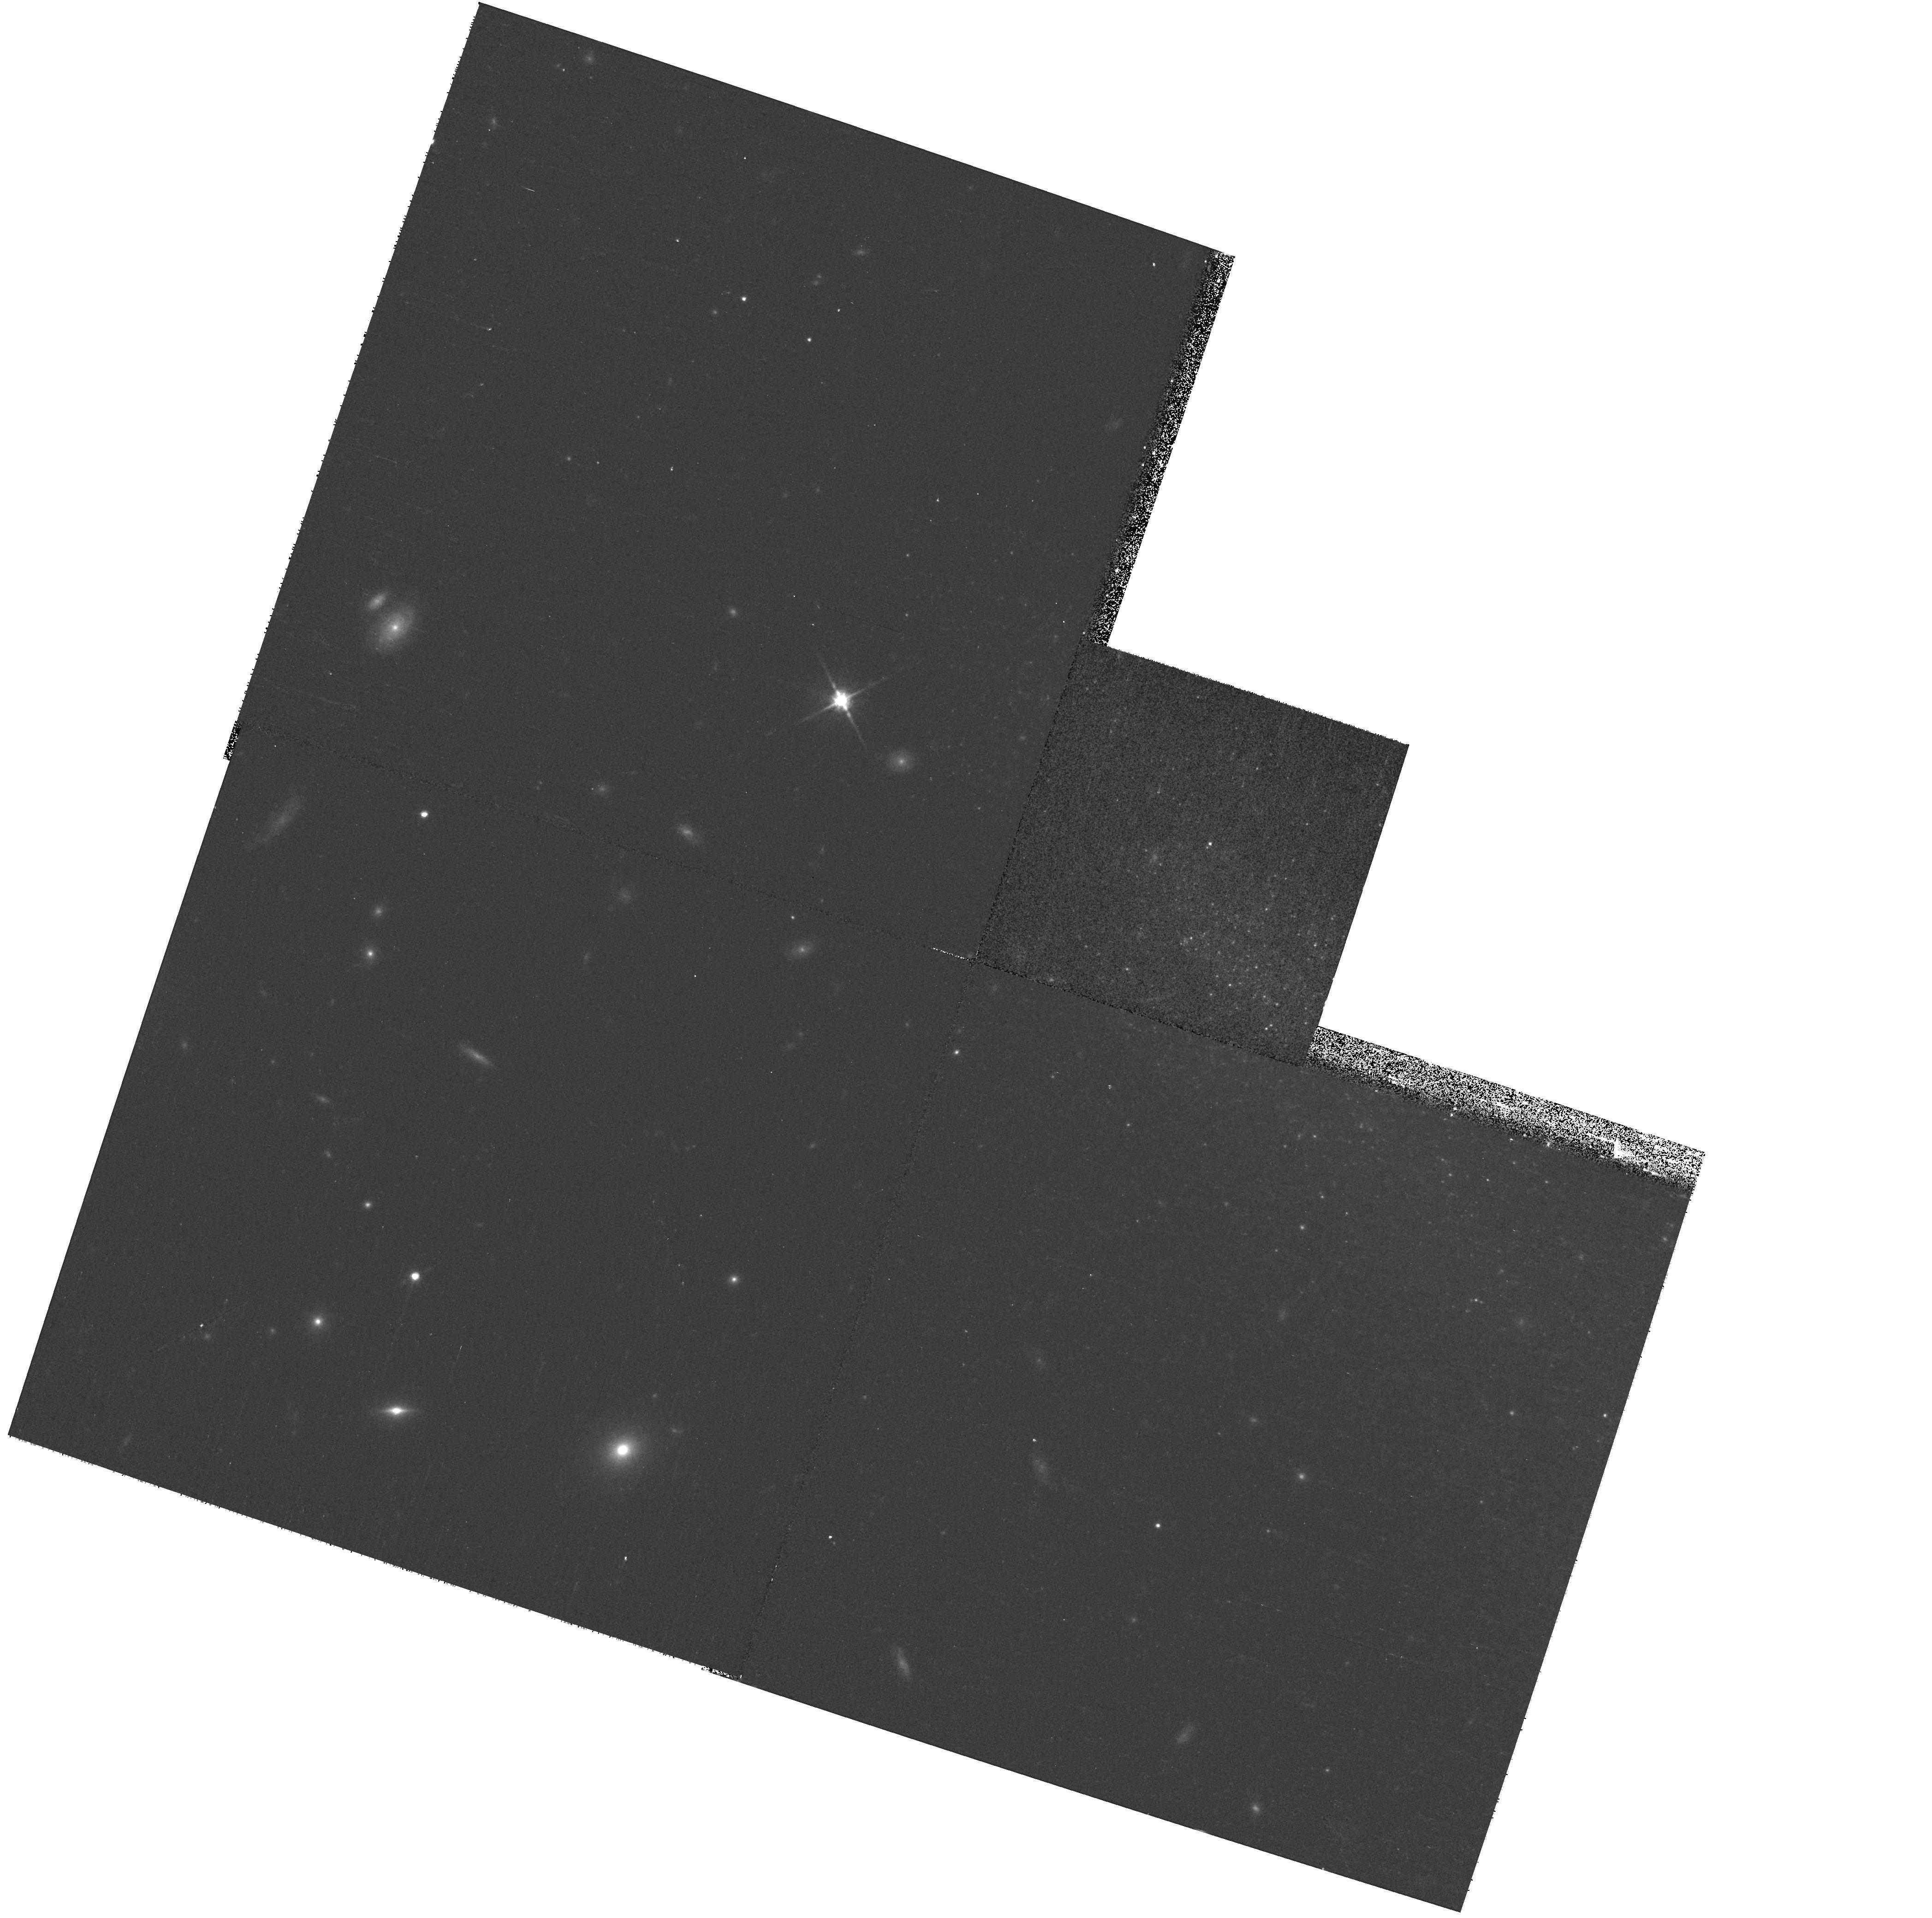
Target: SN2000CH
Instrument: WFPC2/PC
Filter: F814W
Exposure: 12 min
Observation ID: hst_10877_54_wfpc2_pc_f814w_u9nw54

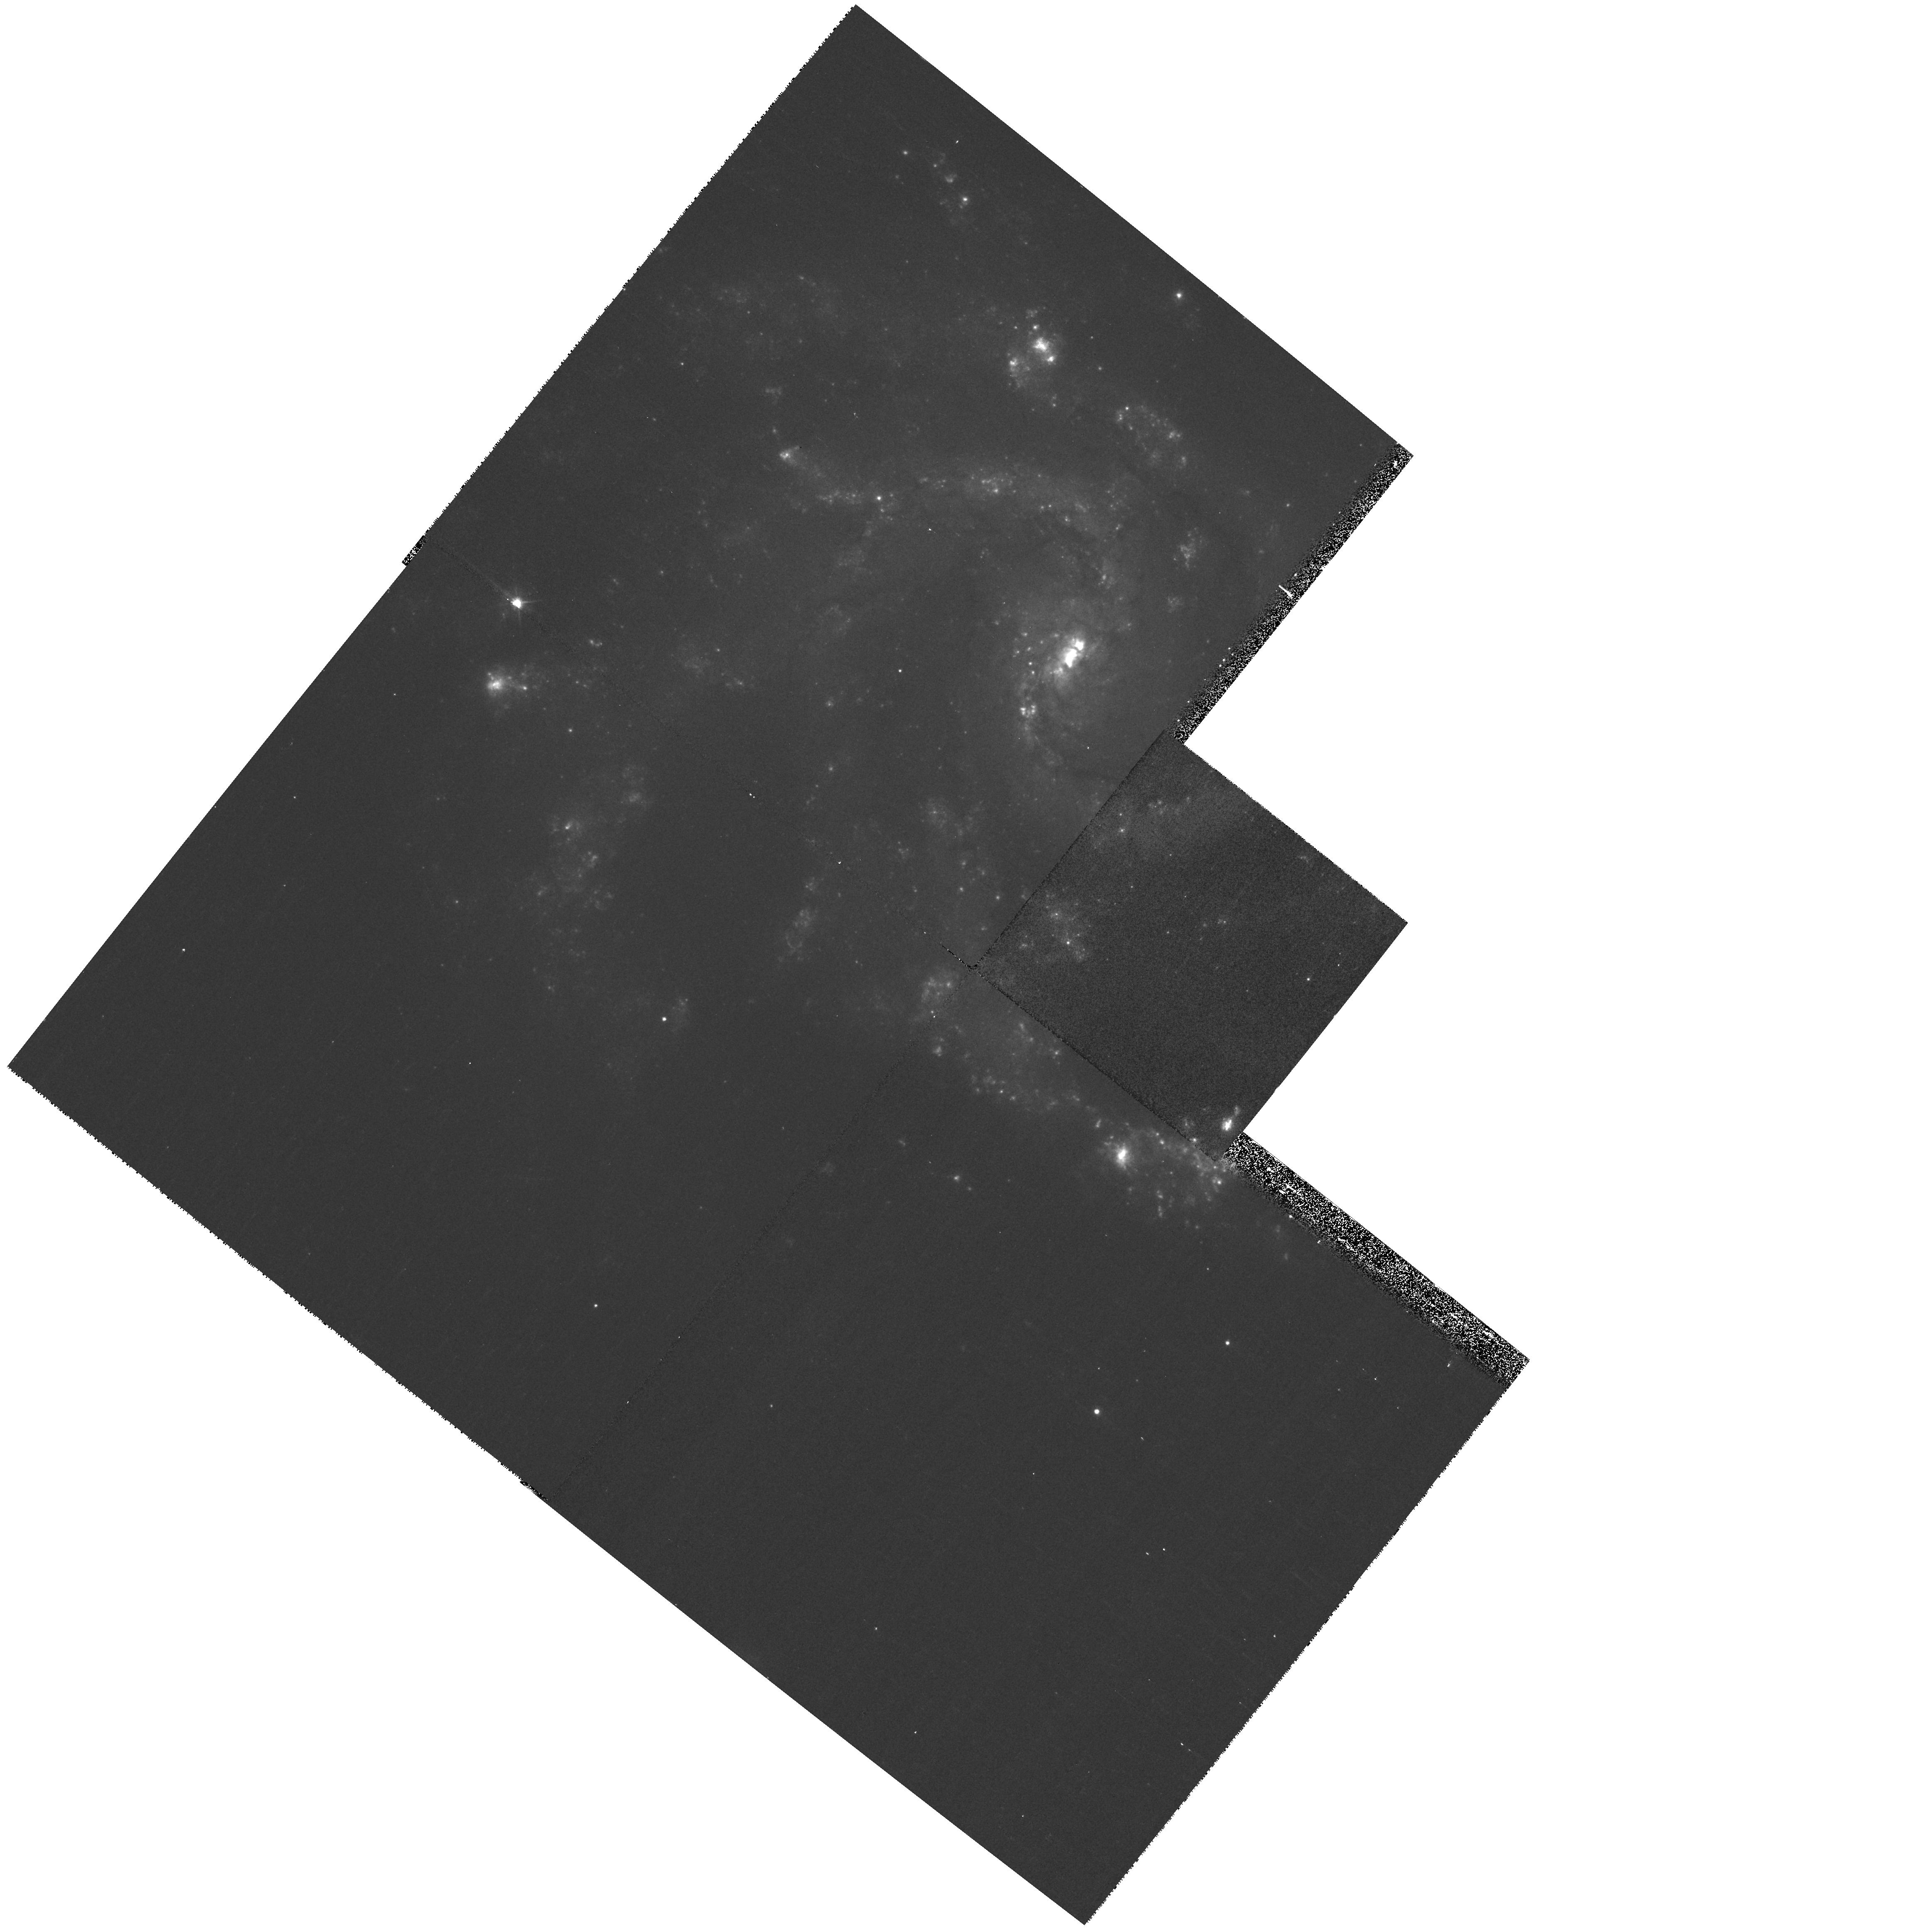
Target: SN2005P
Instrument: WFPC2/PC
Filter: F450W
Exposure: 13 min
Observation ID: hst_10877_23_wfpc2_pc_f450w_u9nw23

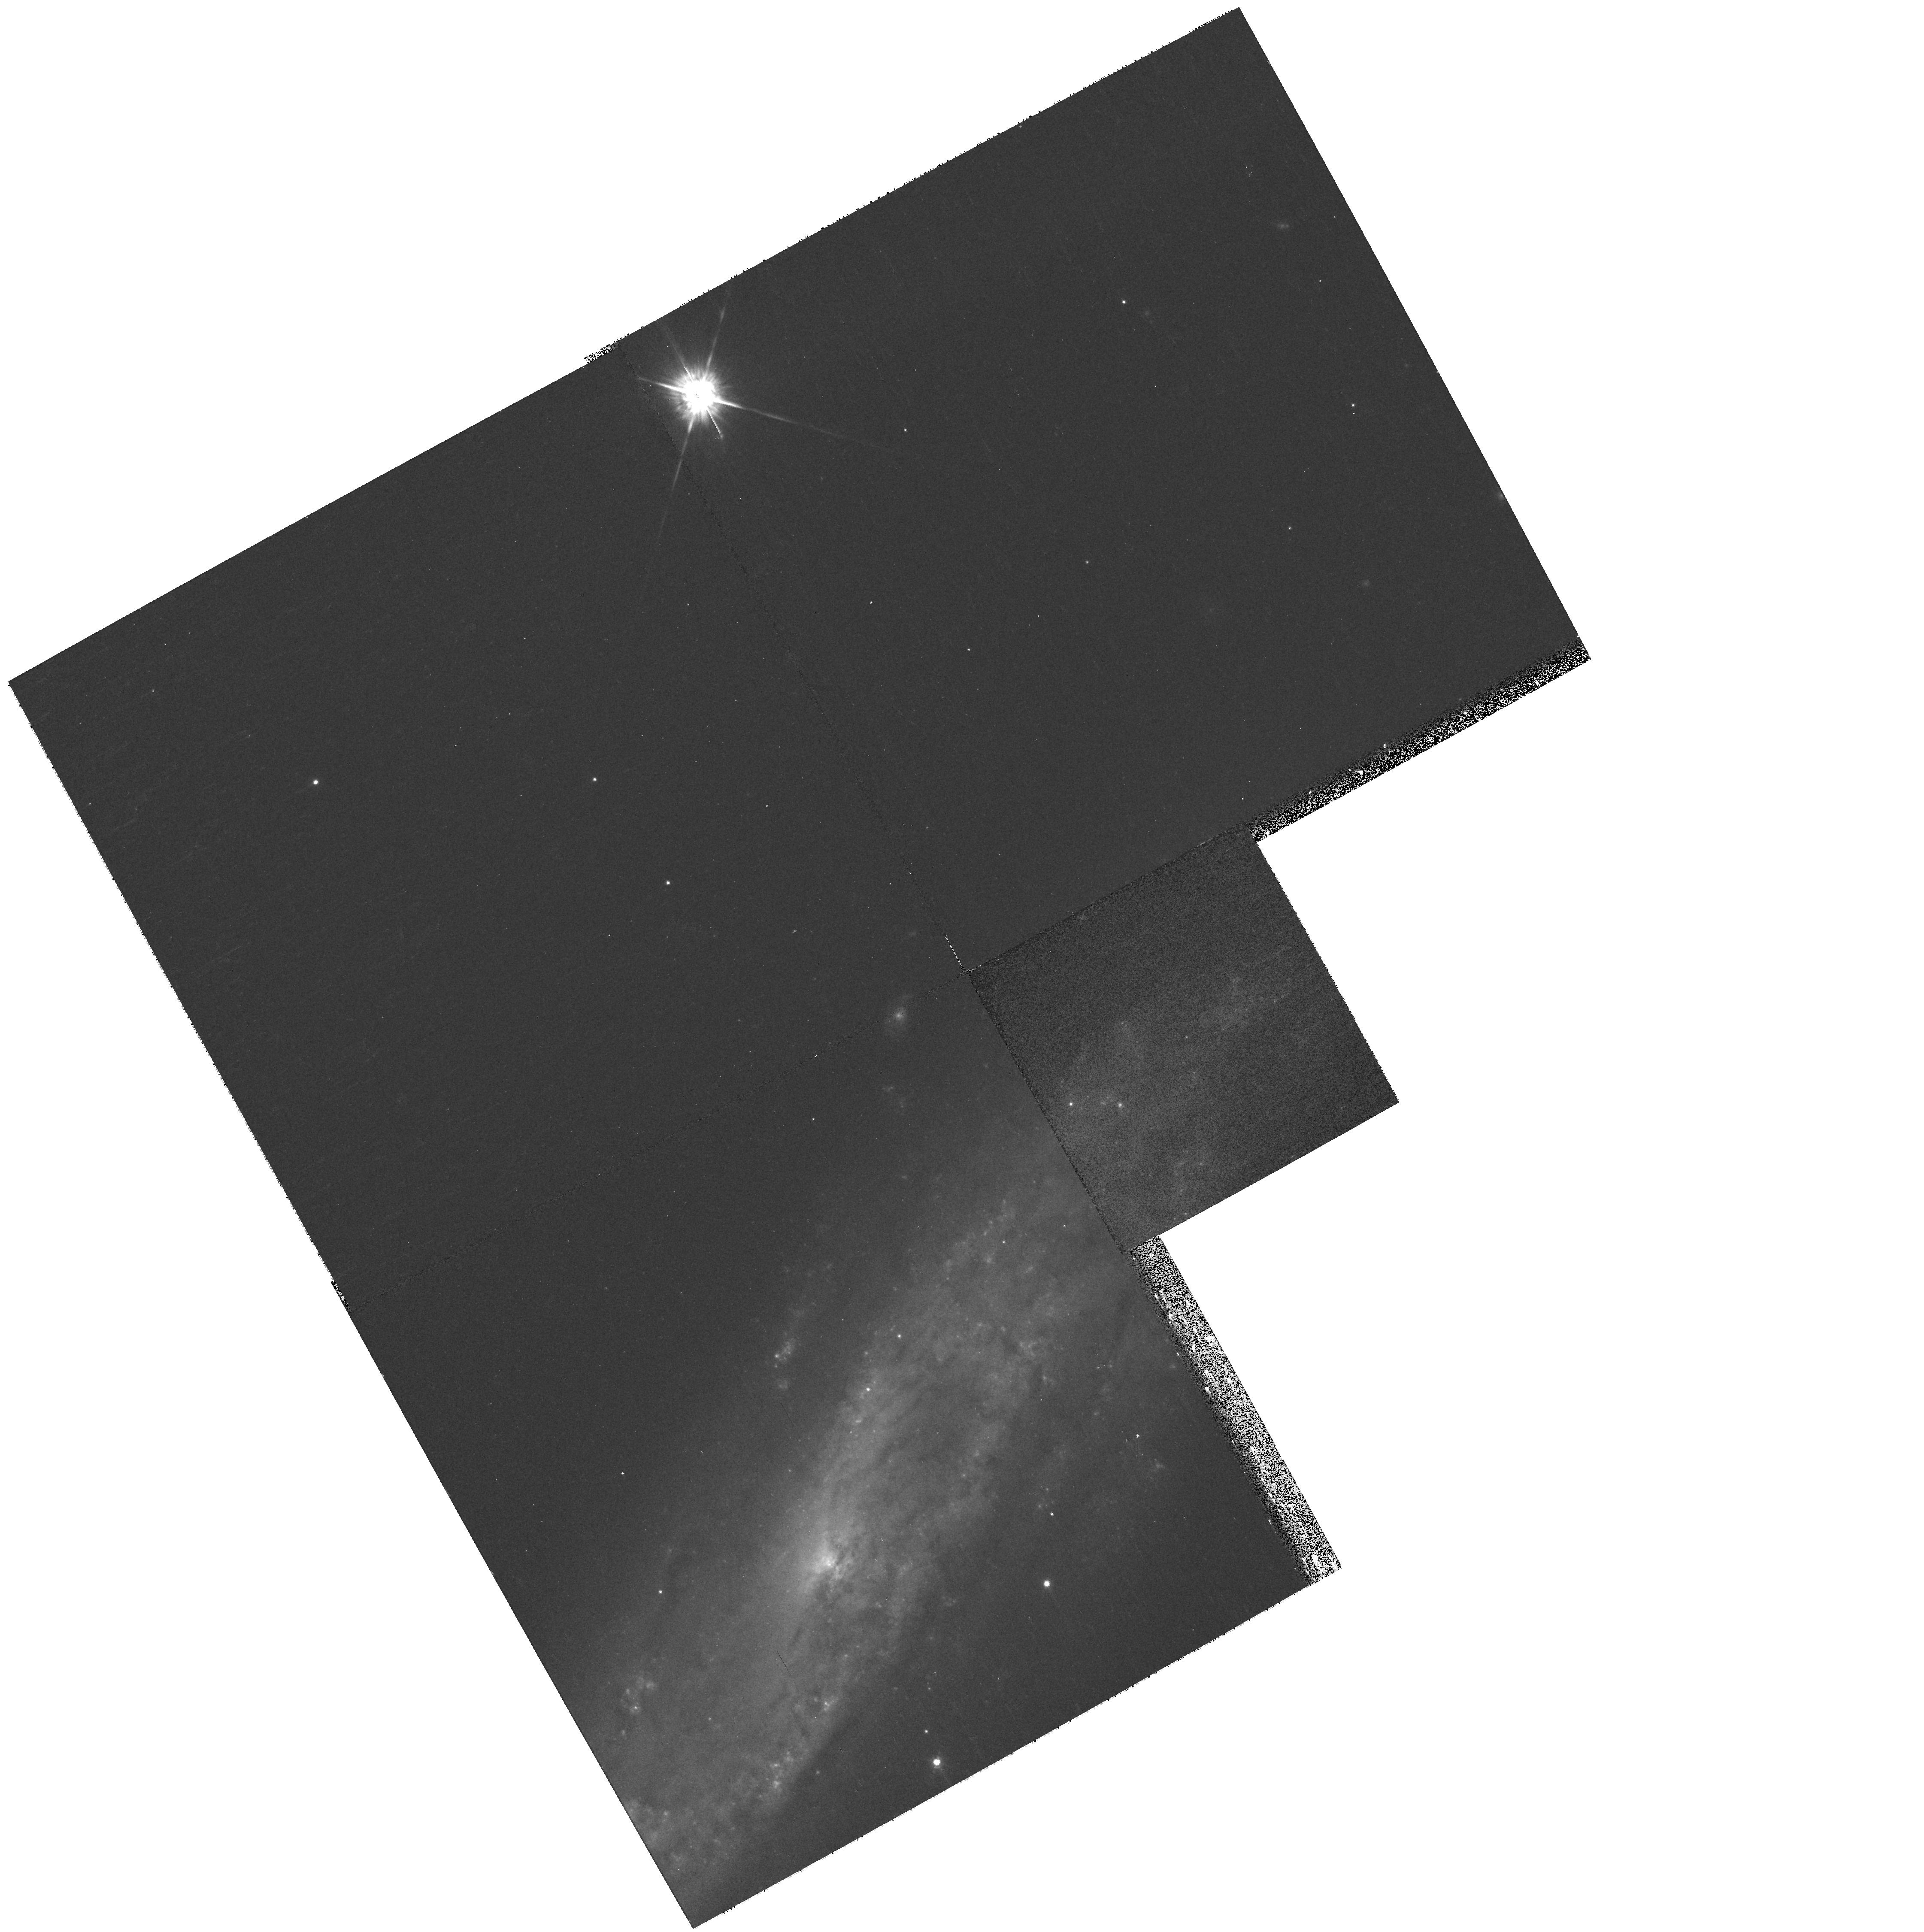
Target: SN2008D
Instrument: WFPC2/PC
Filter: F675W
Exposure: 6 min
Observation ID: hst_10877_41_wfpc2_pc_f675w_u9nw41

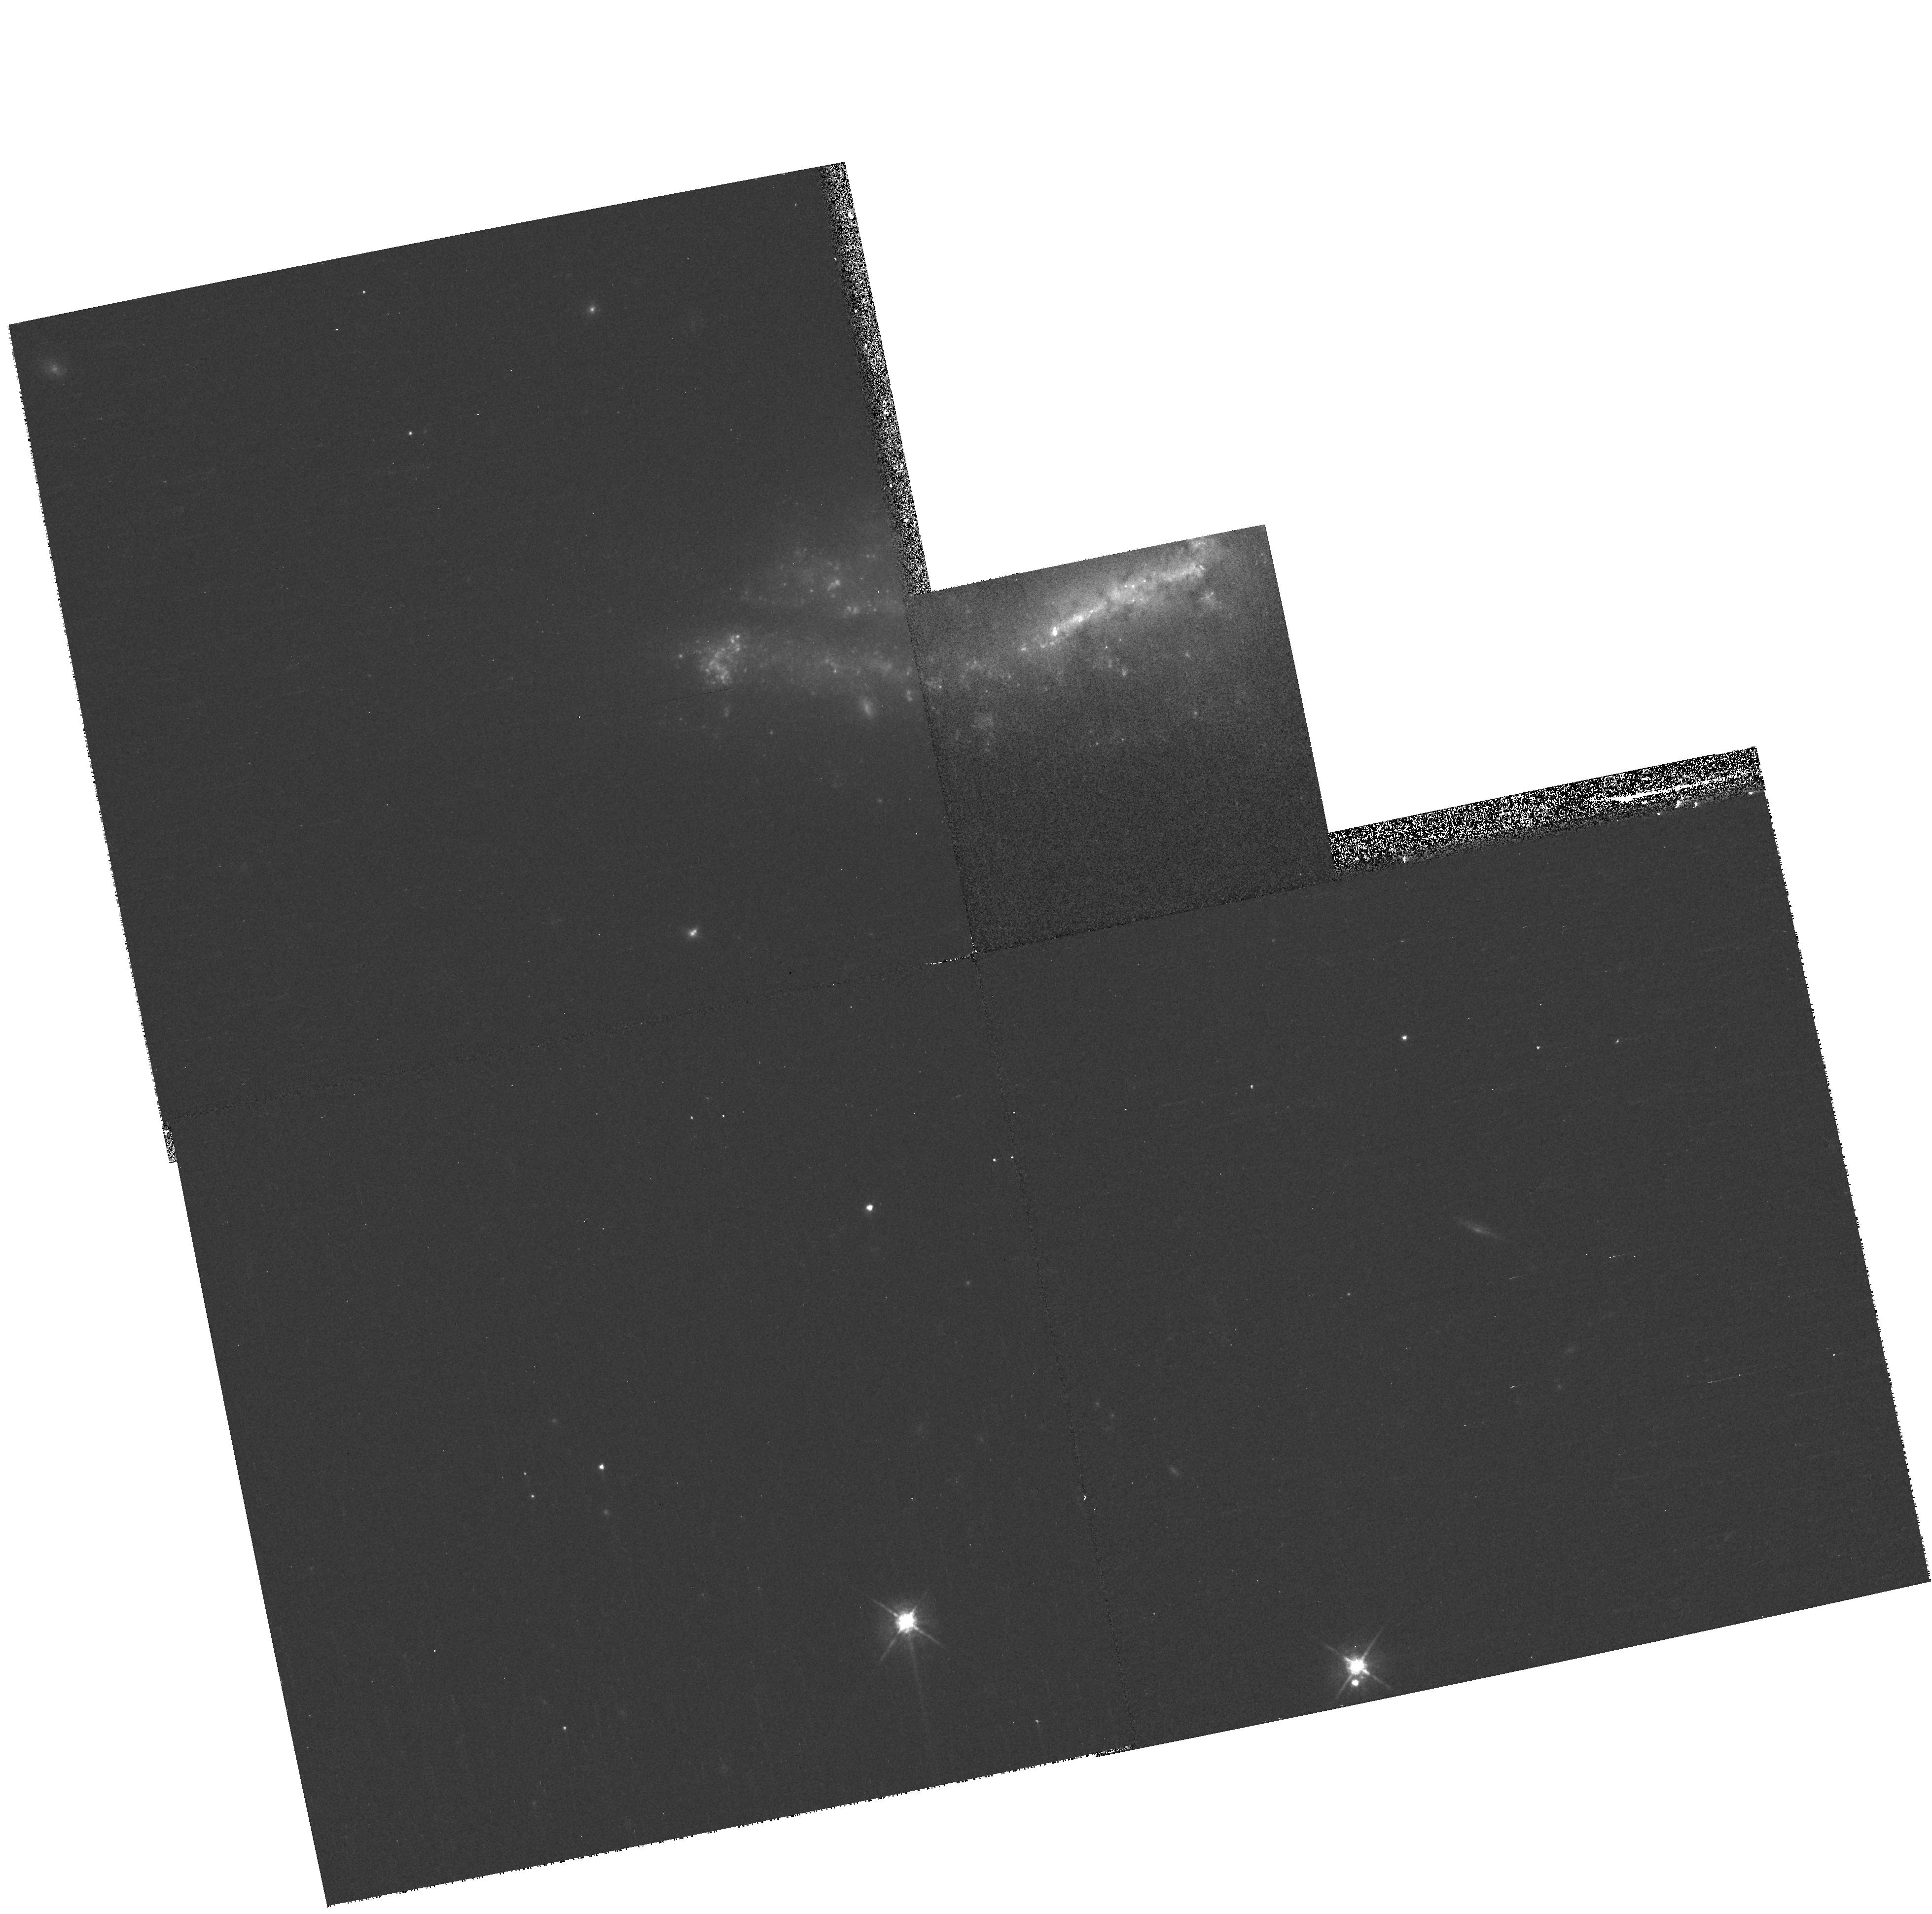
Target: SN2005DP
Instrument: WFPC2/PC
Filter: F675W
Exposure: 6 min
Observation ID: hst_10877_69_wfpc2_pc_f675w_u9nw69

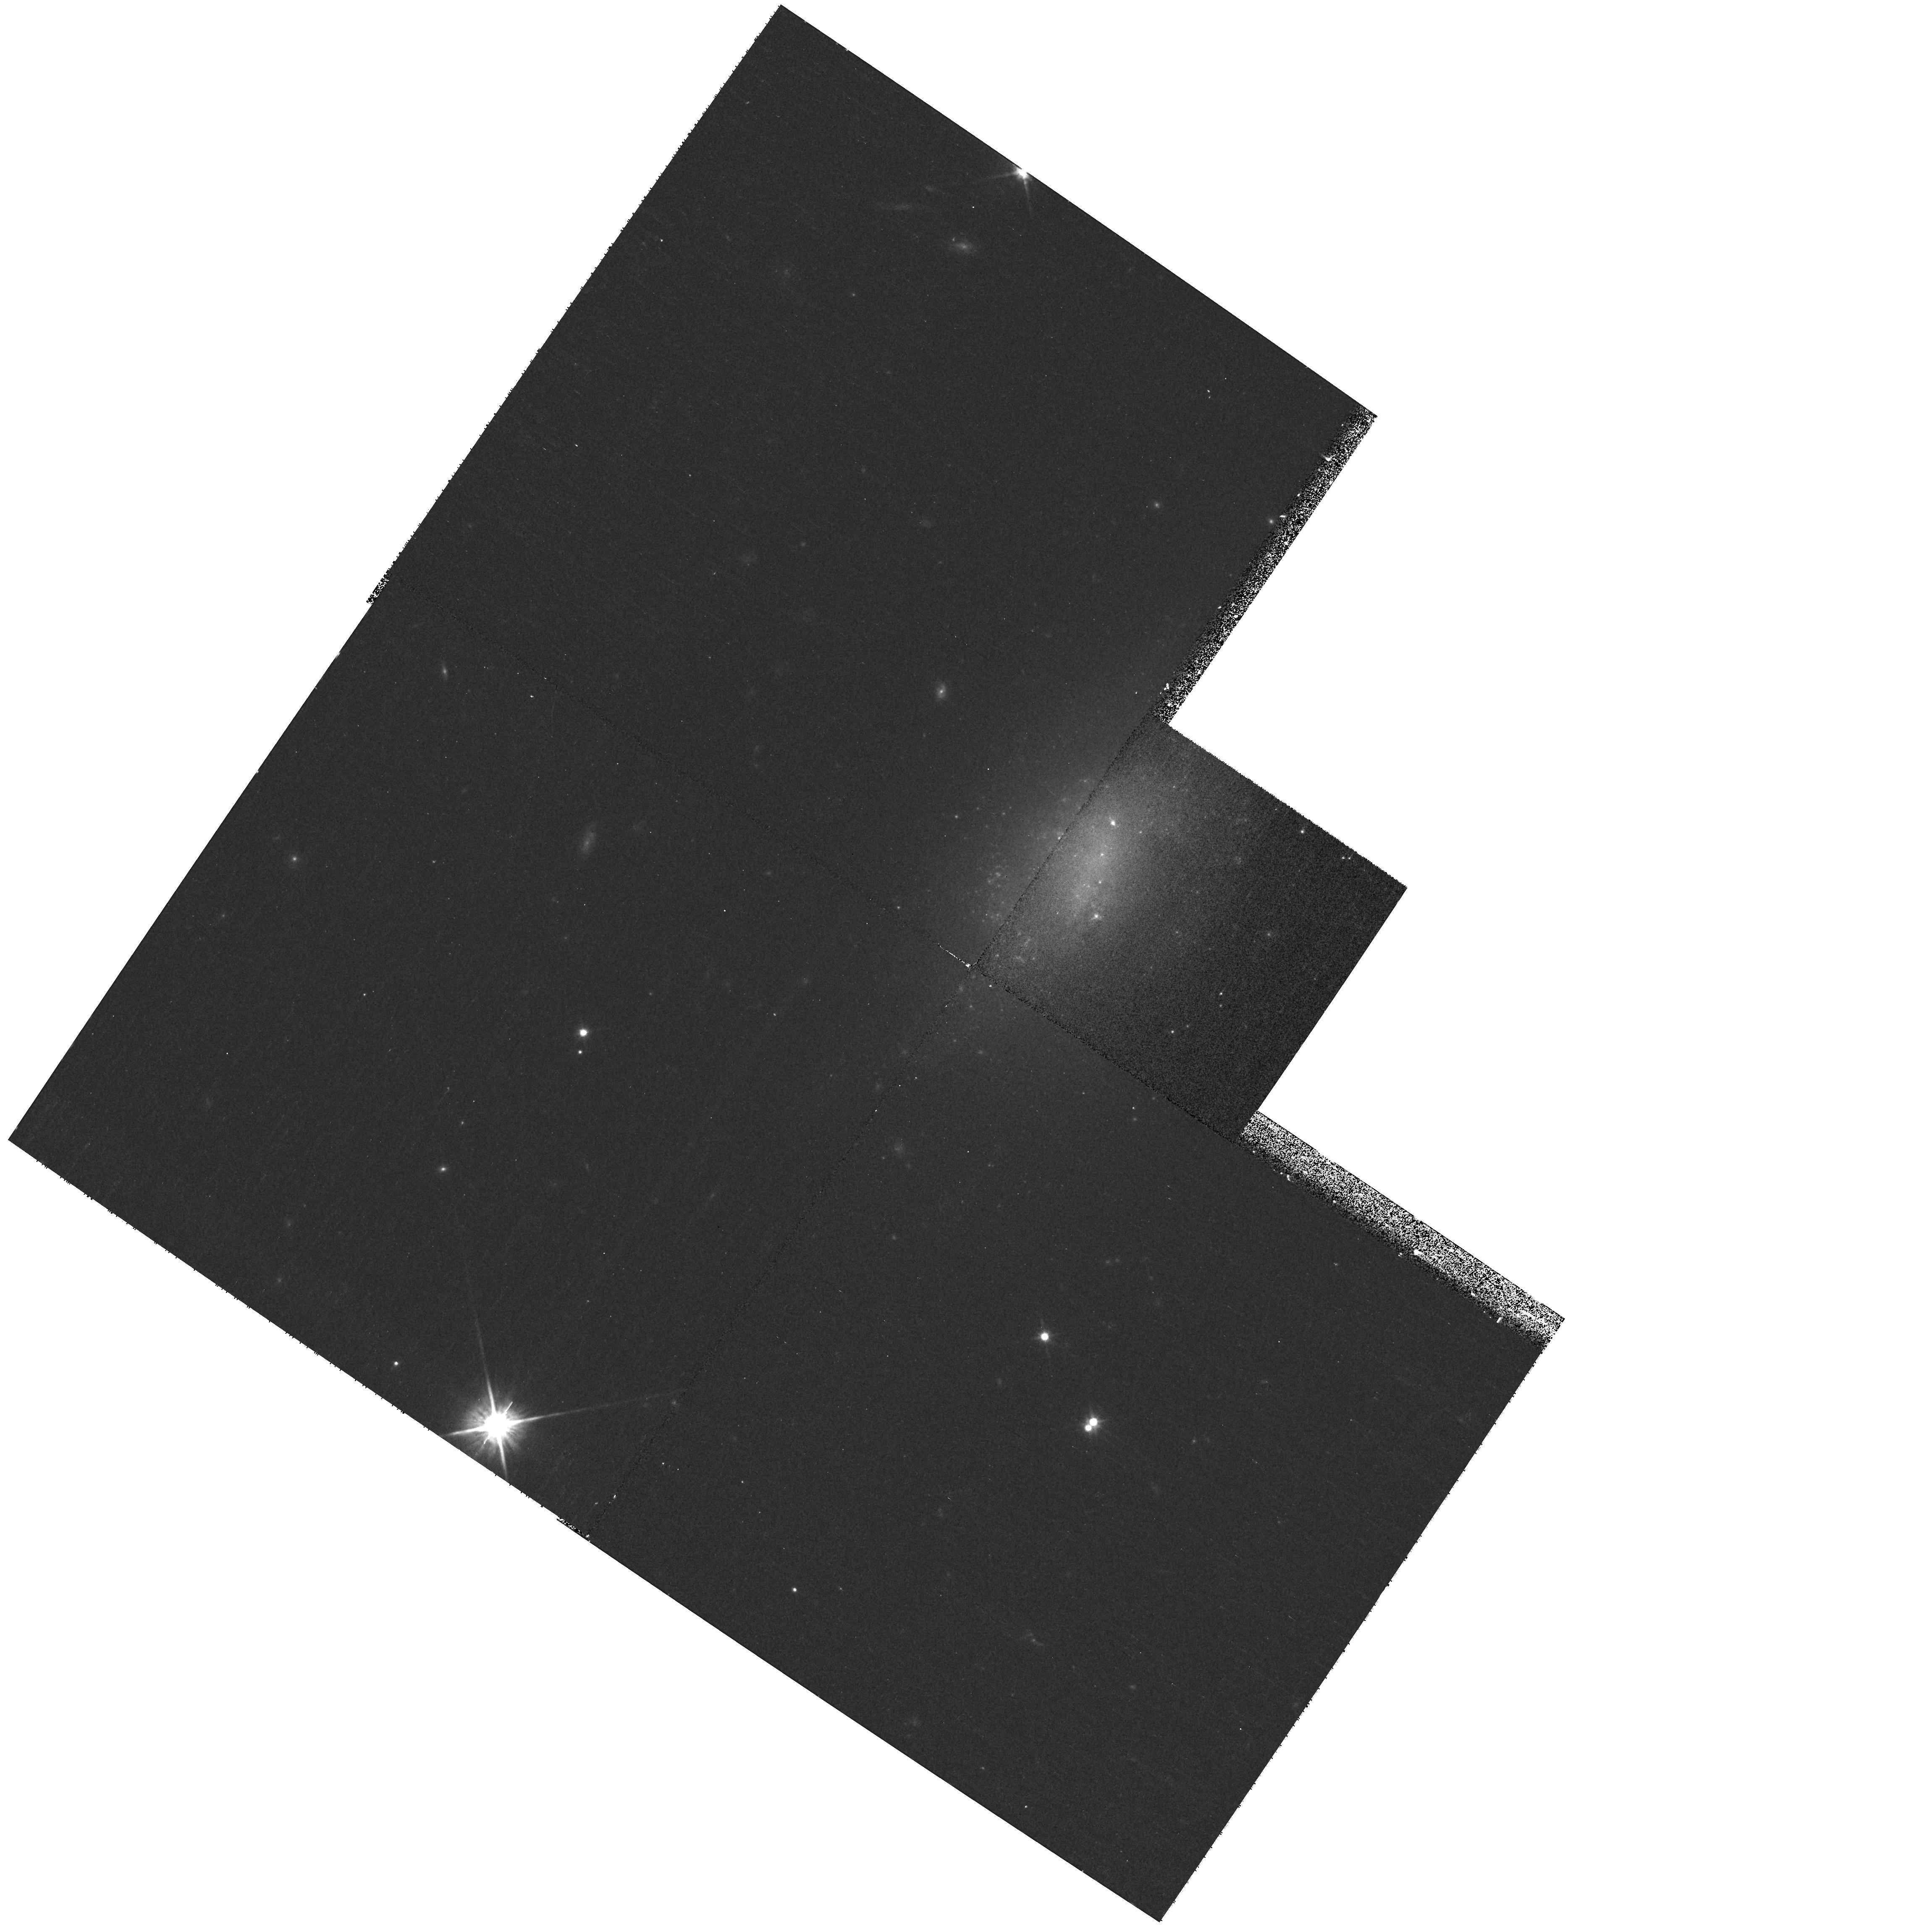
Target: SN2006JC
Instrument: WFPC2/PC
Filter: F814W
Exposure: 12 min
Observation ID: hst_10877_40_wfpc2_pc_f814w_u9nw40

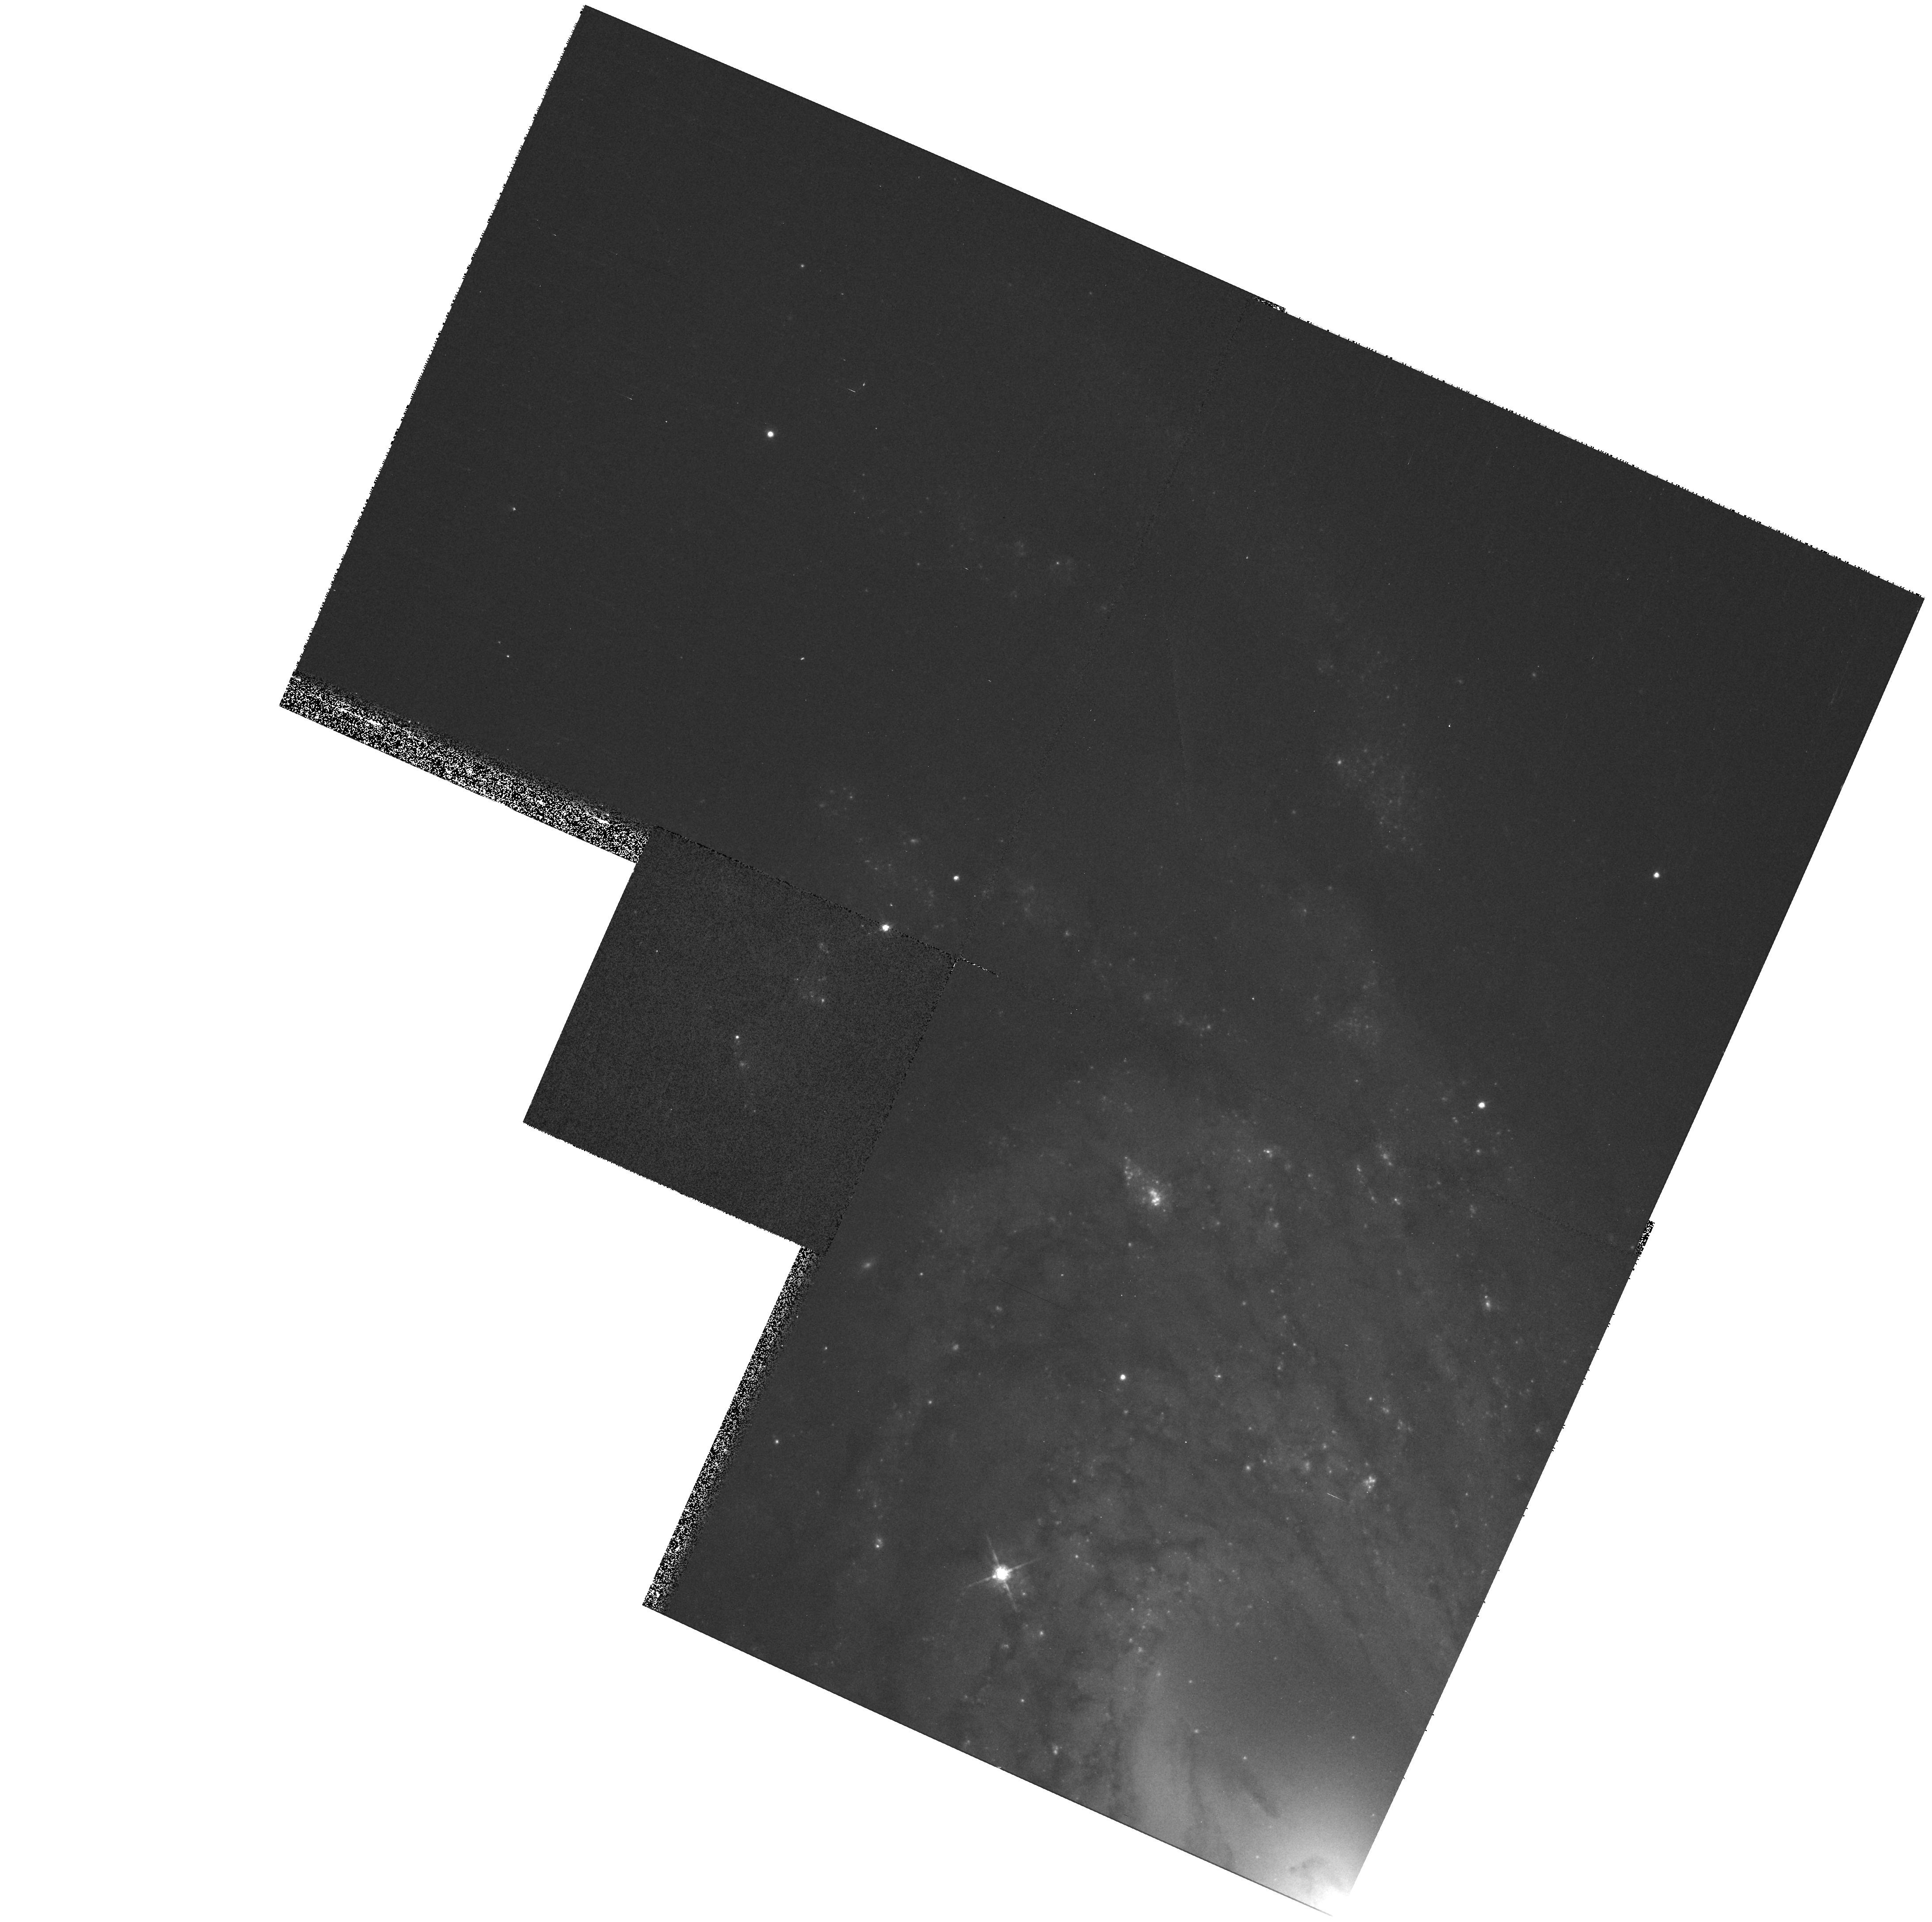
Target: SN2006BP
Instrument: WFPC2/PC
Filter: F675W
Exposure: 6 min
Observation ID: hst_10877_13_wfpc2_pc_f675w_u9nw13

A Snapshot Survey of the Sites of Recent, Nearby Supernovae (PI: Li, Weidong)

During the past few years, robotic (or nearly robotic) searches for supernovae (SNe), most notably our Lick Observatory Supernova Search (LOSS), have found hundreds of SNe, many of them in quite nearby galaxies (cz < 4000 km/s). Most of the objects were discovered before maximum brightness, and have follow-up photometry and spectroscopy; they include some of the best-studied SNe to date. We propose to conduct a snapshot imaging survey of the sites of some of these nearby objects, to obtain late-time photometry that (through the shape of the light and color curves) will help reveal the origin of their lingering energy. The images will also provide high-resolution information on the local environments of SNe that are far superior to what we can procure from the ground. For example, we will obtain color-color and color-magnitude diagrams of stars in these SN sites, to determine the SN progenitor masses and constraints on the reddening. Recovery of the SNe in the new HST images will also allow us to actually pinpoint their progenitor stars in cases where pre- explosion images exist in the HST archive. This proposal is an extension of our successful Cycle 13 snapshot survey with ACS. It is complementary to our Cycle 15 archival proposal, which is a continuation of our long-standing program to use existing HST images to glean information about SN environments.